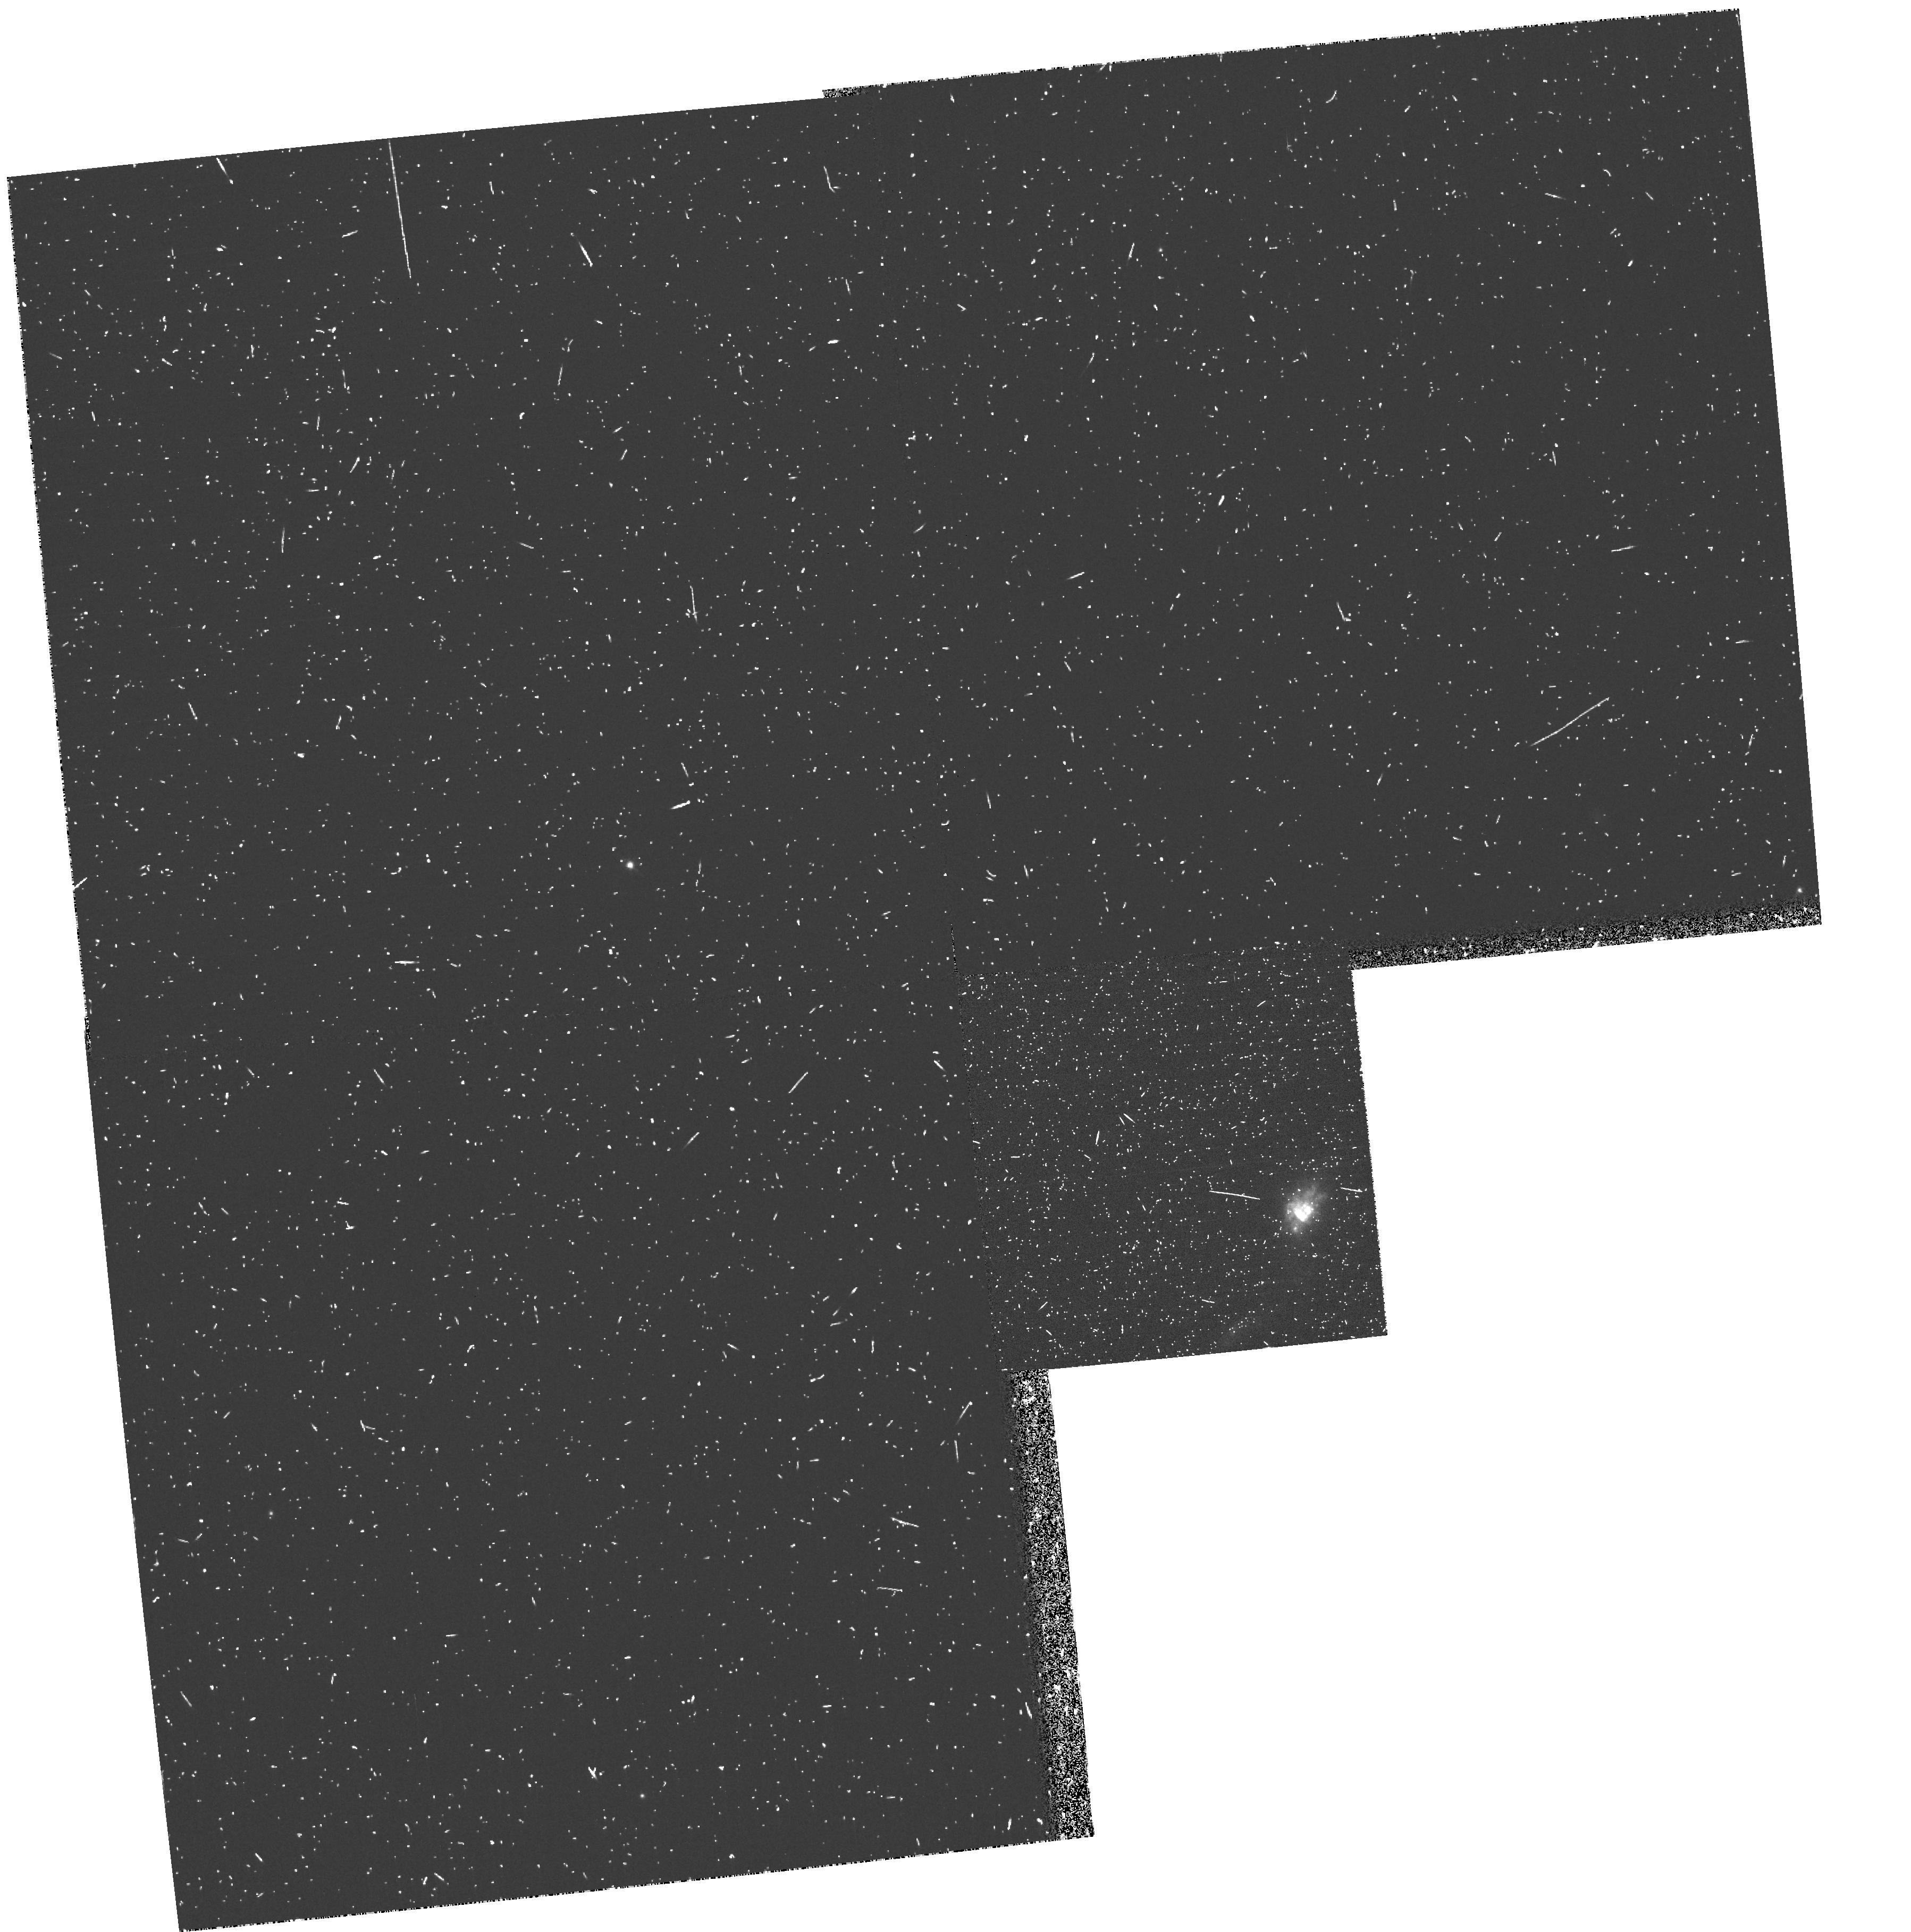
Target: MRK357
Instrument: WFPC2/PC
Filter: FR680N
Exposure: 13 min
Observation ID: u66ca103r

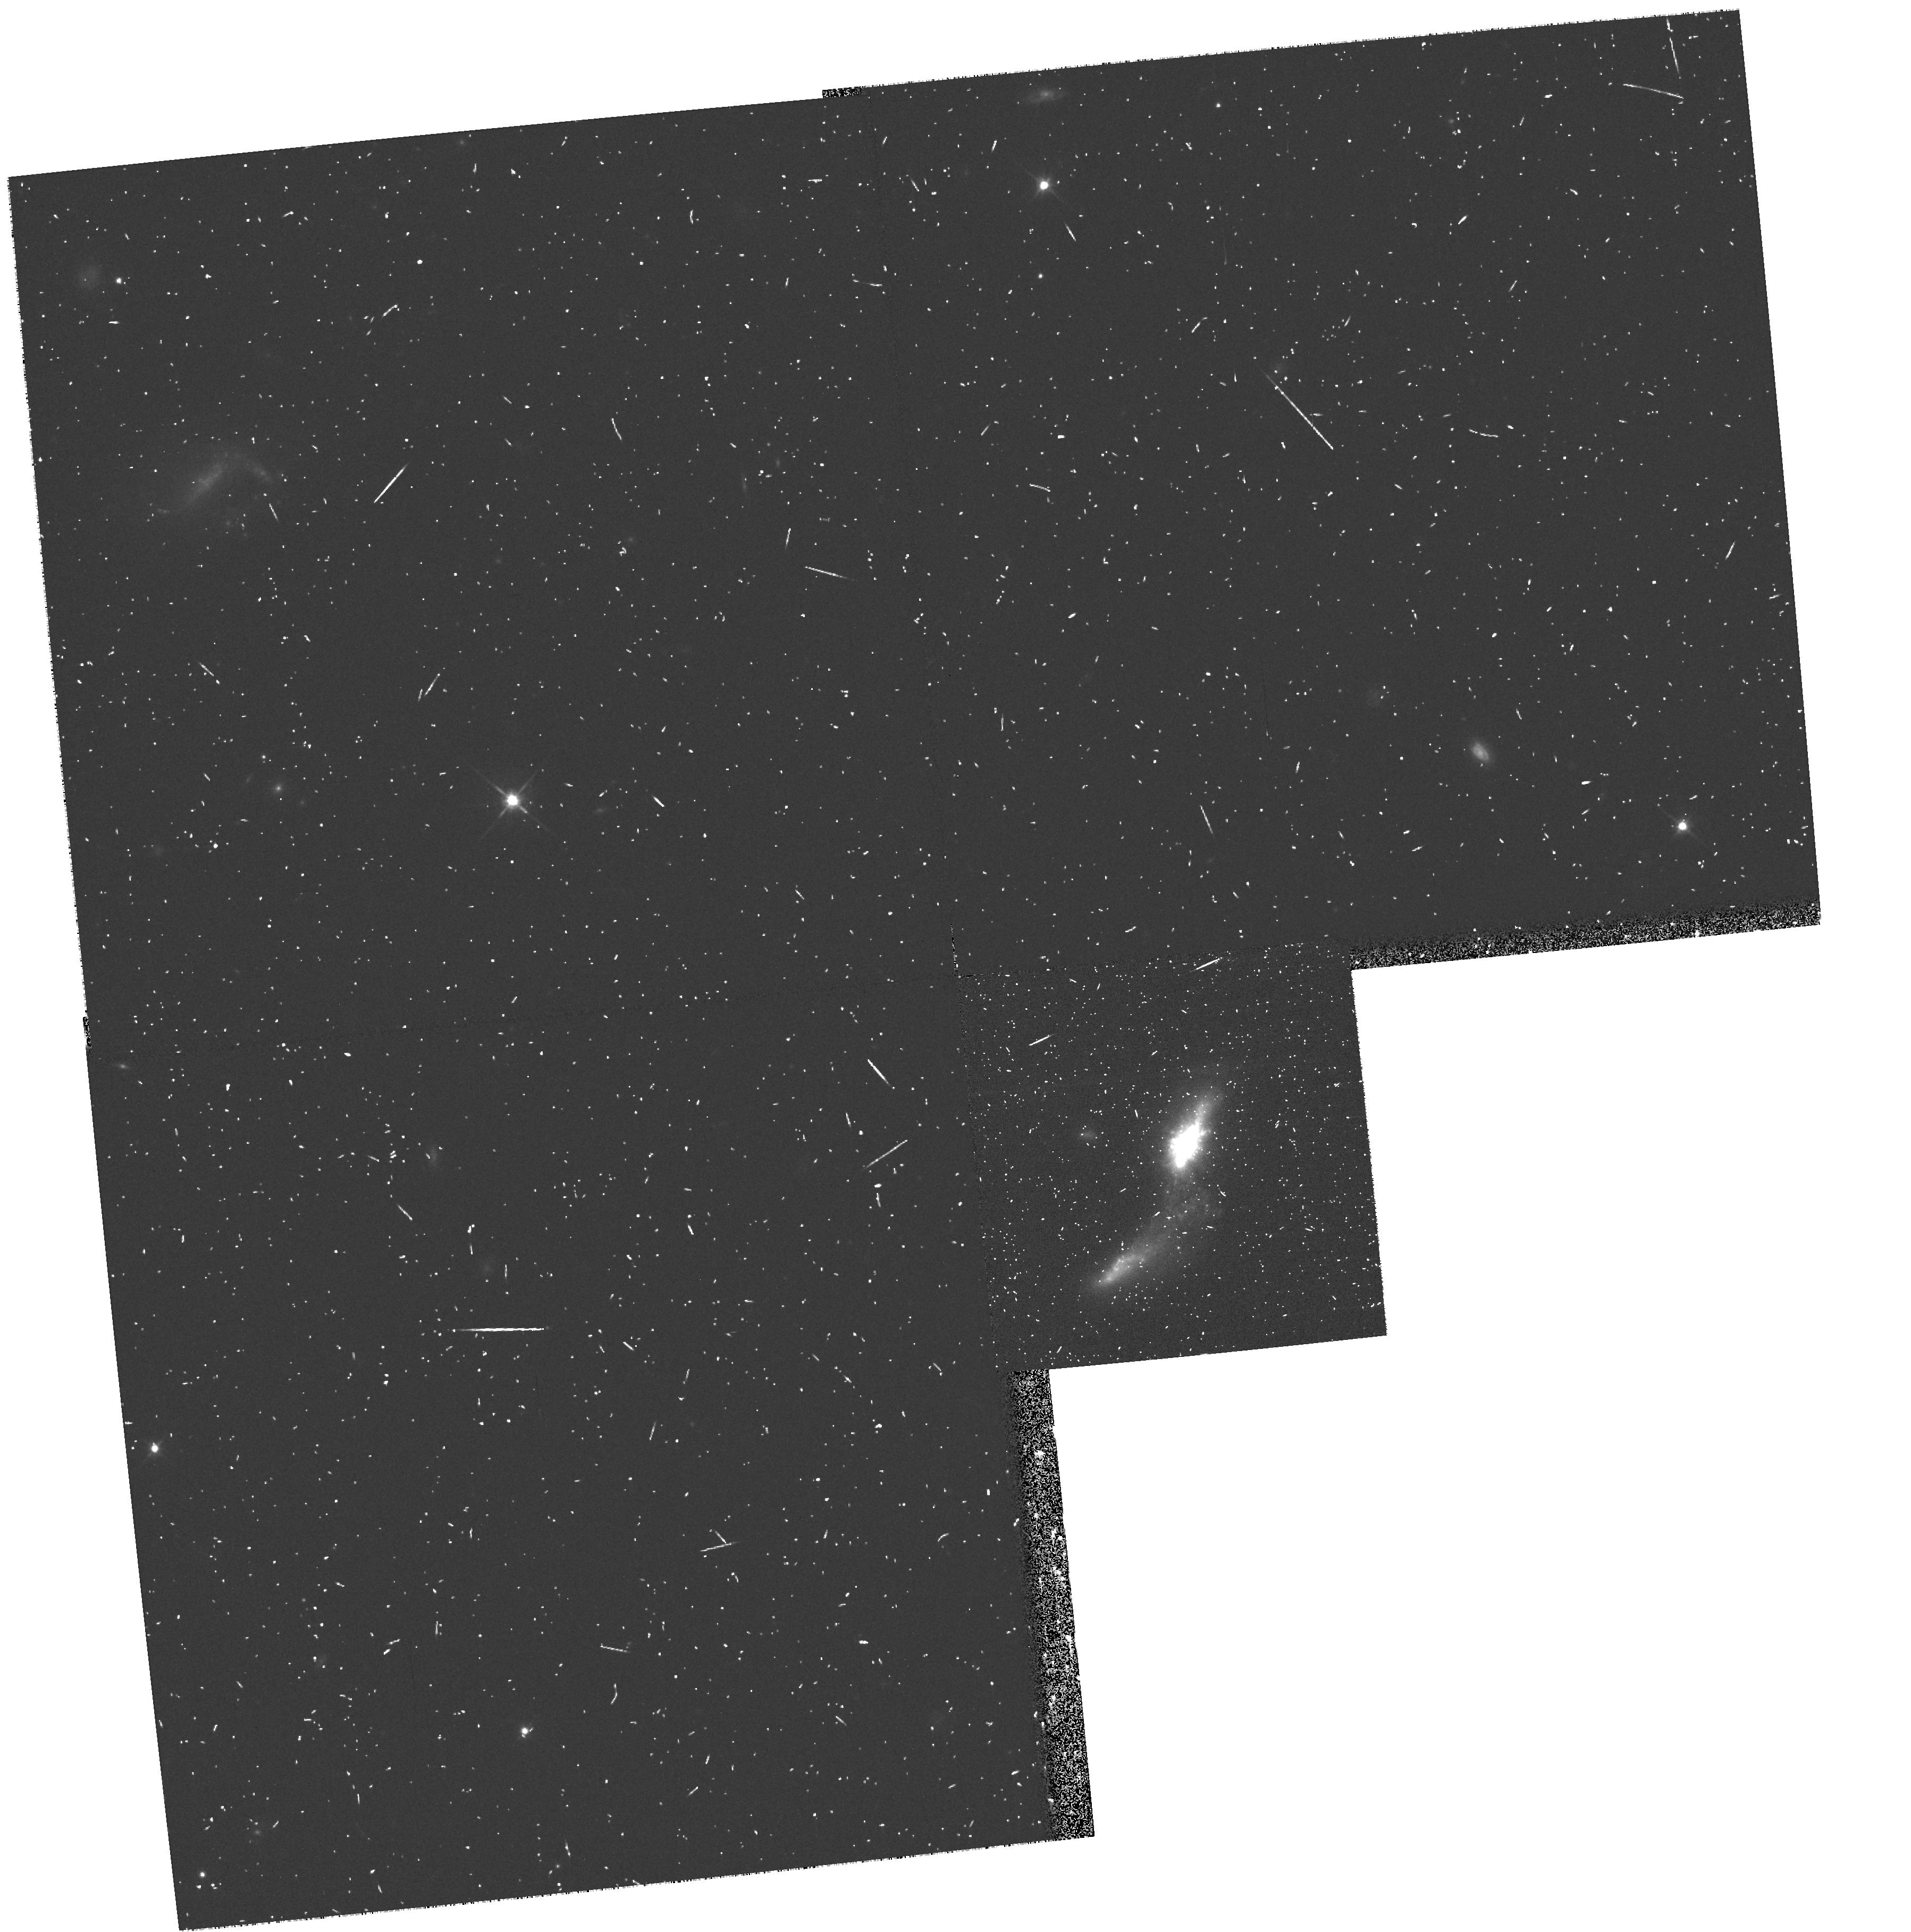
Target: MRK357
Instrument: WFPC2/PC
Filter: F702W
Exposure: 8 min
Observation ID: hst_8565_a1_wfpc2_pc_f702w_u66ca1

Where Does Lyman Alpha Escape from Galaxy Disks? (PI: Keel, William Clifford)

The frequent detection of Lyman Alpha emission at high redshifts underscores the need to understand how it arises in nearby galaxies. Despite the obstacles posed by radiative transfer, we find empirically that significant Lyman Alpha emerges from some nearby galaxies. Data on M33, in particular, suggest that much of this escape could be from the diffuse ISM rather than from H II regions specifically, an idea with some theoretical attraction as well. This proposal examines the structure of known Lyman Alpha emission from the starburst disk of Markarian 357 (PG 0119+229), to separate the contributions of discrete and diffuse sources of this line.